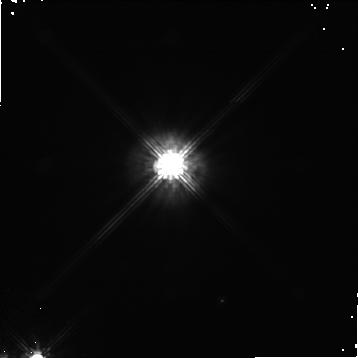
Target: GG-TAU
Instrument: NICMOS/NIC1
Filter: F110W
Exposure: 19 min
Observation ID: n42x01010

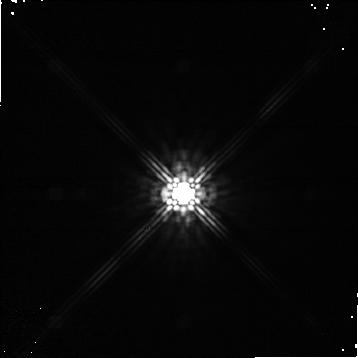
Target: NTTS042417+1744-CALIB
Instrument: NICMOS/NIC1
Filter: F160W
Exposure: 10 min
Observation ID: n42x02020

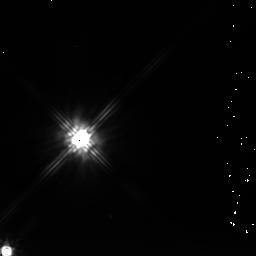
Target: GG-TAU-PARALLEL
Instrument: NICMOS/NIC2
Filter: F205W
Exposure: 19 min
Observation ID: n42x01060

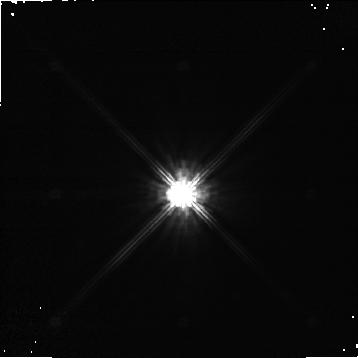
Target: NTTS042417+1744-CALIB
Instrument: NICMOS/NIC1
Filter: F110W
Exposure: 10 min
Observation ID: n42x02010

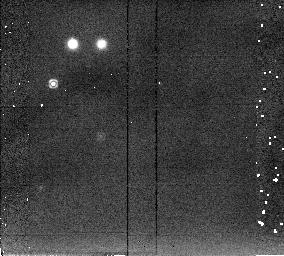
Target: NTTS042417+1744-CALIB
Instrument: NICMOS/NIC2
Filter: F205W
Exposure: 3 min
Observation ID: n42x02030

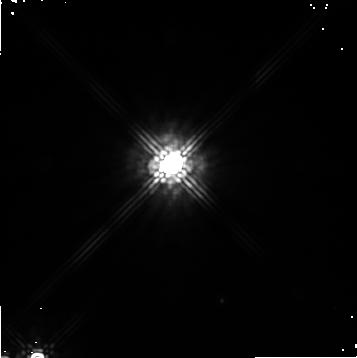
Target: GG-TAU
Instrument: NICMOS/NIC1
Filter: F160W
Exposure: 19 min
Observation ID: n42x01020

Circumbinary Disks:  Tracing the Mass and Energy Transfer in Young Binary Systems (PI: Ghez, Andrea M.)

We propose to use NICMOS to study the circumbinary disk structure around GG Tau. The primary purpose of these observations is to ascertain whether or not the gap between the circumbinary and circumstellar disk is devoid of material or in fact contains filaments which can transfer mass to the inner disks that would otherwise be rapidly depleted of material.